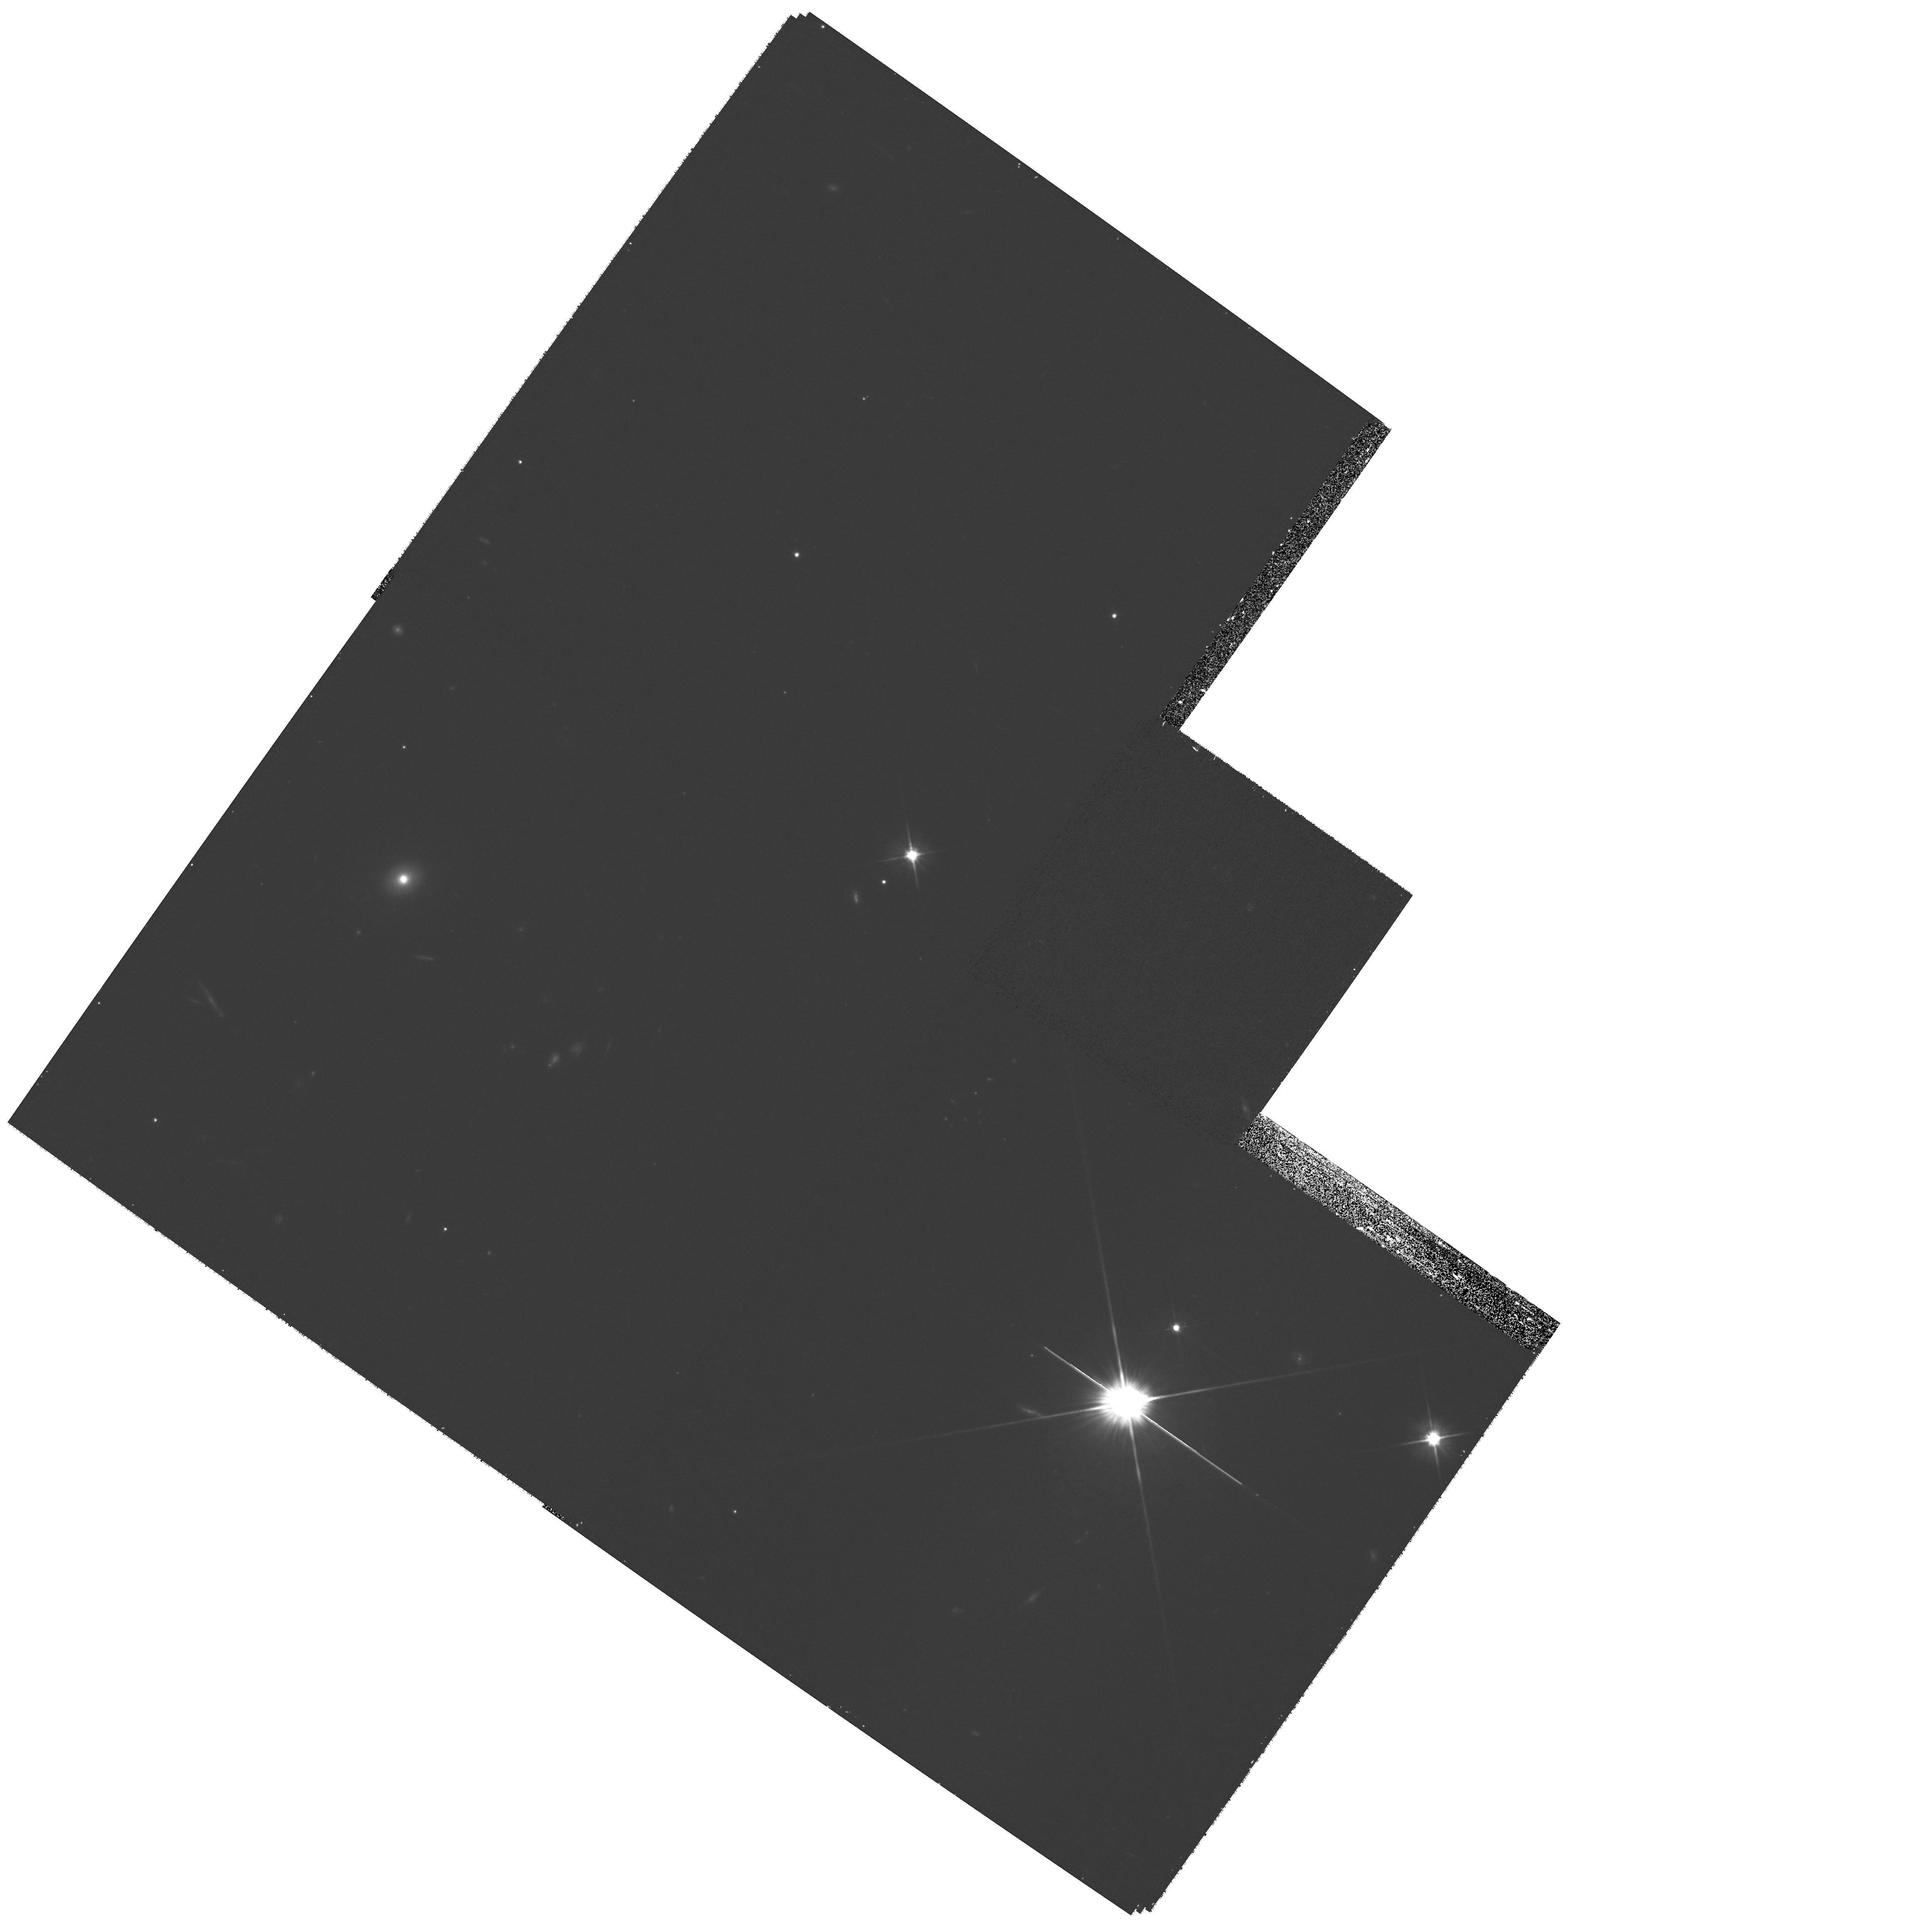
Target: SL2SJ090106-025906. Instrument: WFPC2/PC. Filter: F606W. Exposure: 20 min. Observation ID: hst_11289_34_wfpc2_pc_f606w_ua1n34

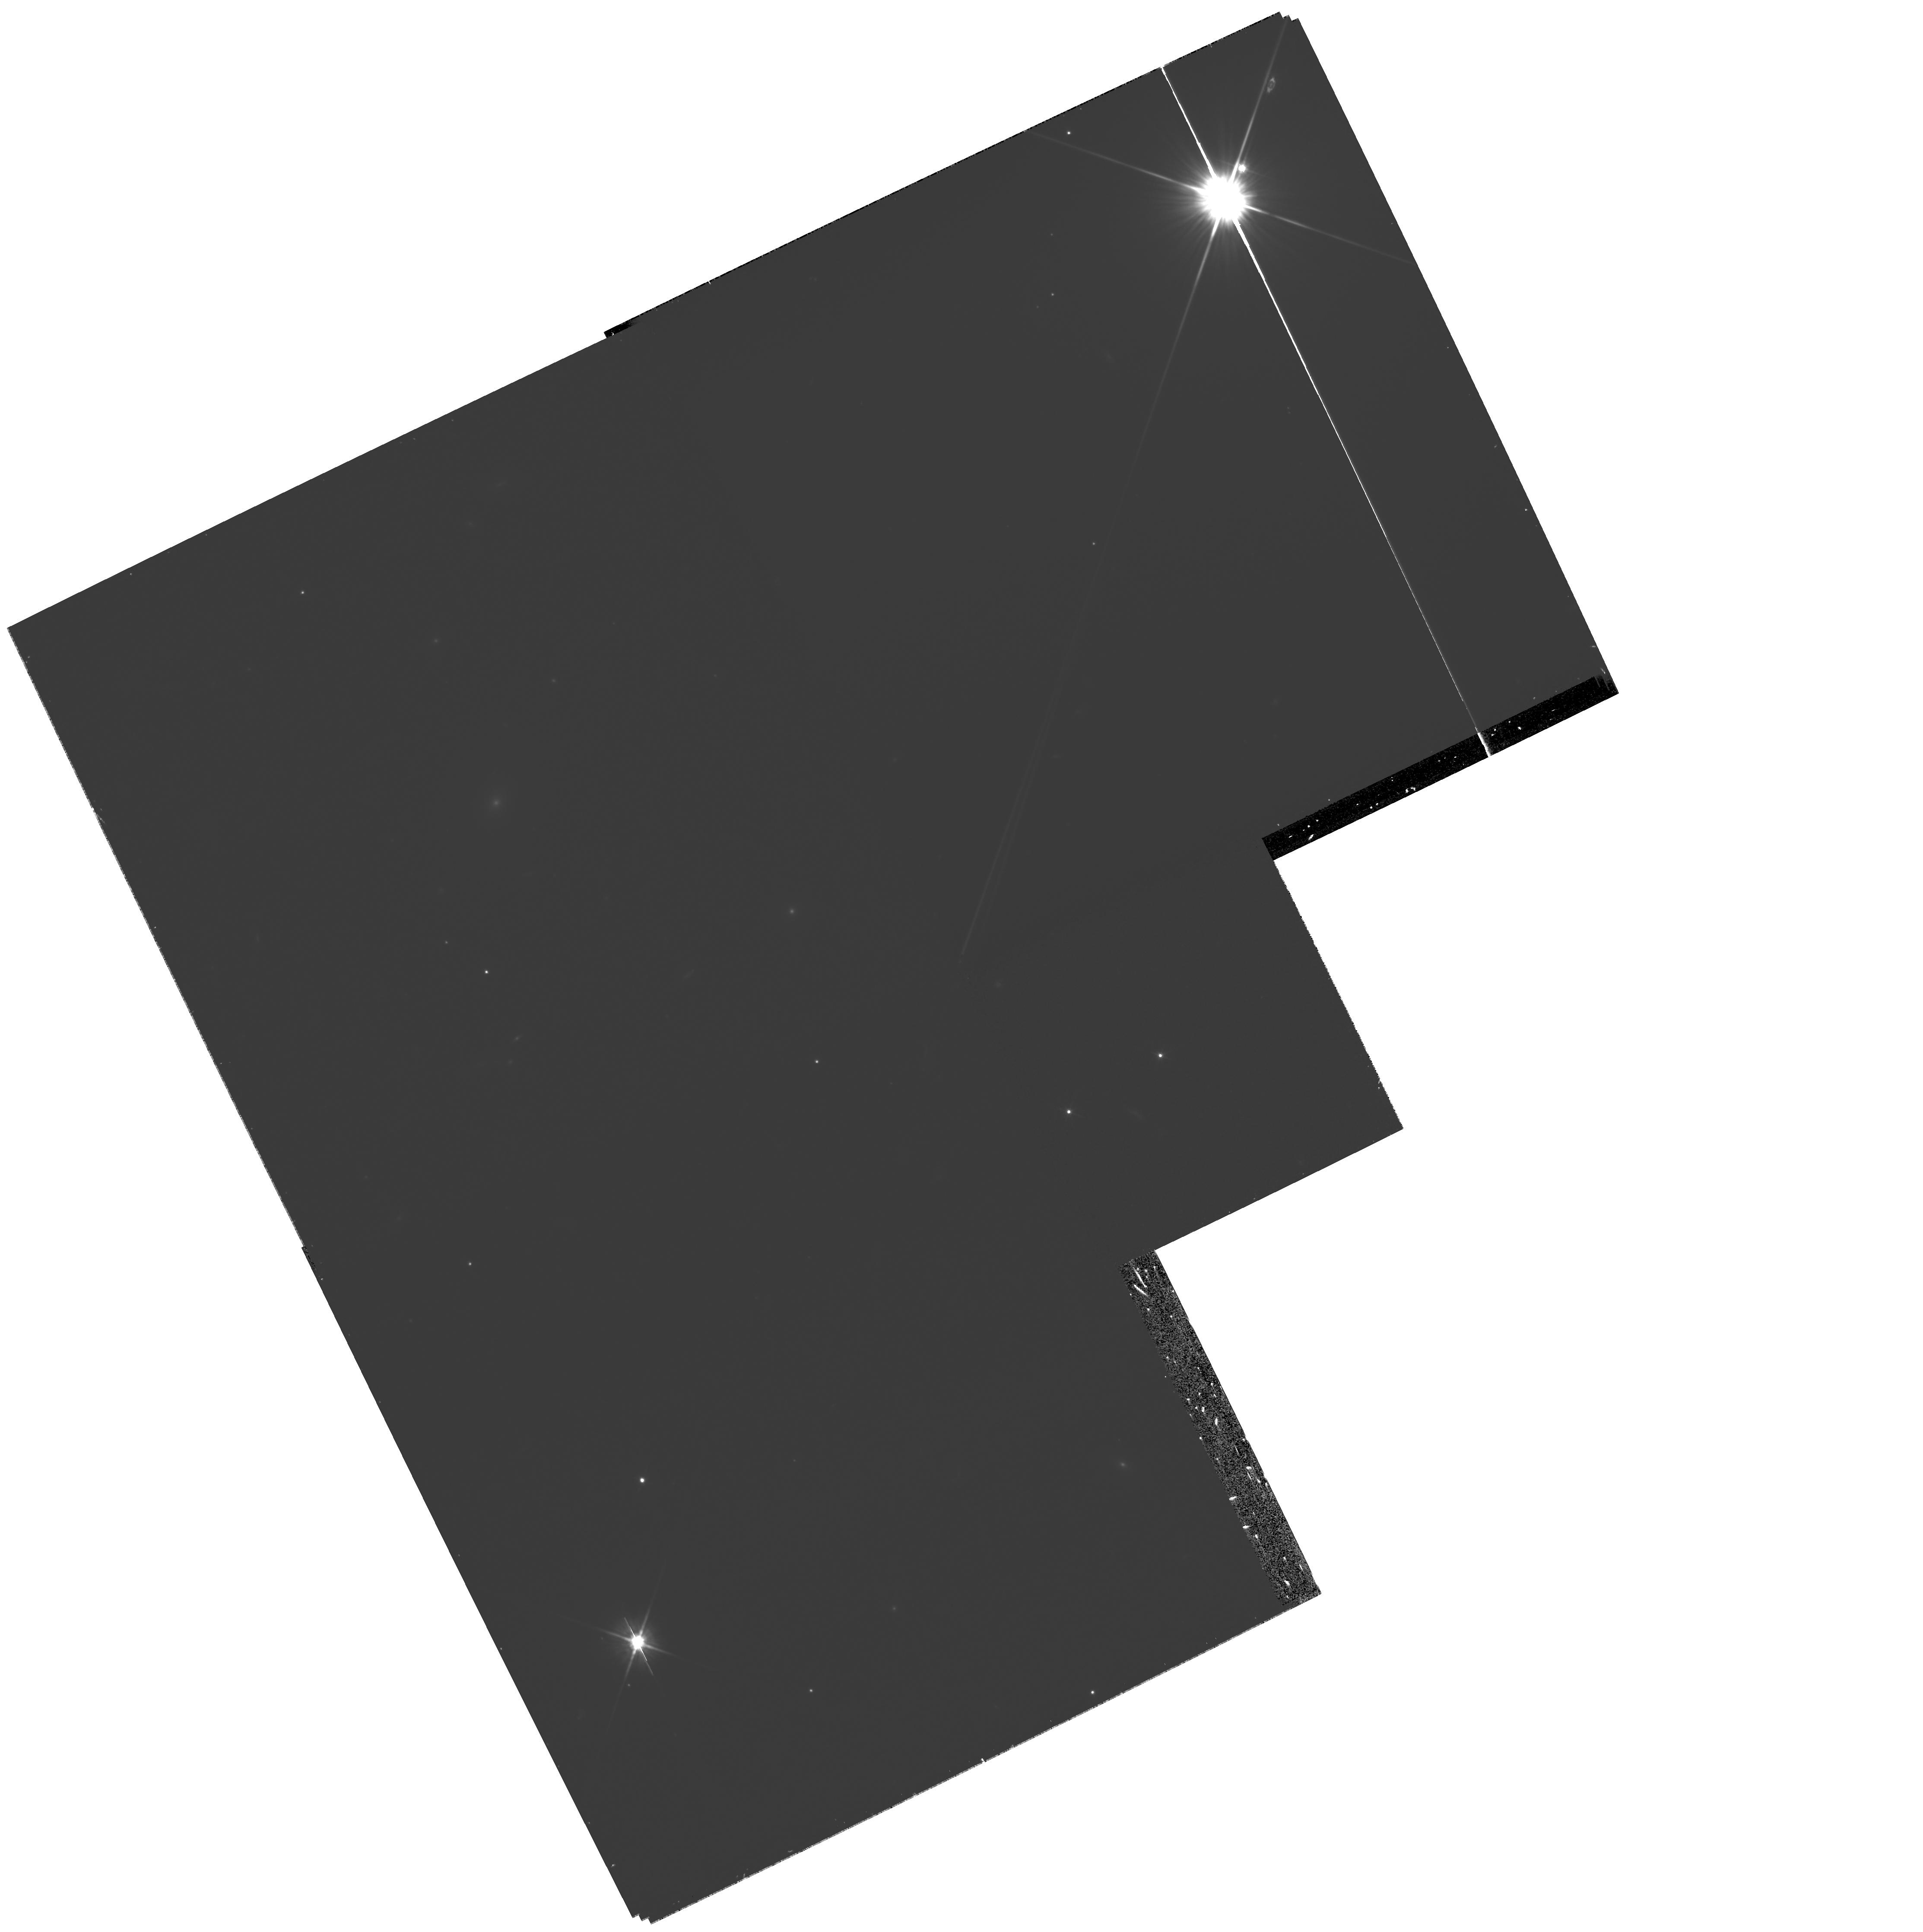
Target: SL2SJ222144-005303. Instrument: WFPC2/PC. Filter: F606W. Exposure: 20 min. Observation ID: hst_11289_45_wfpc2_pc_f606w_ua1n45

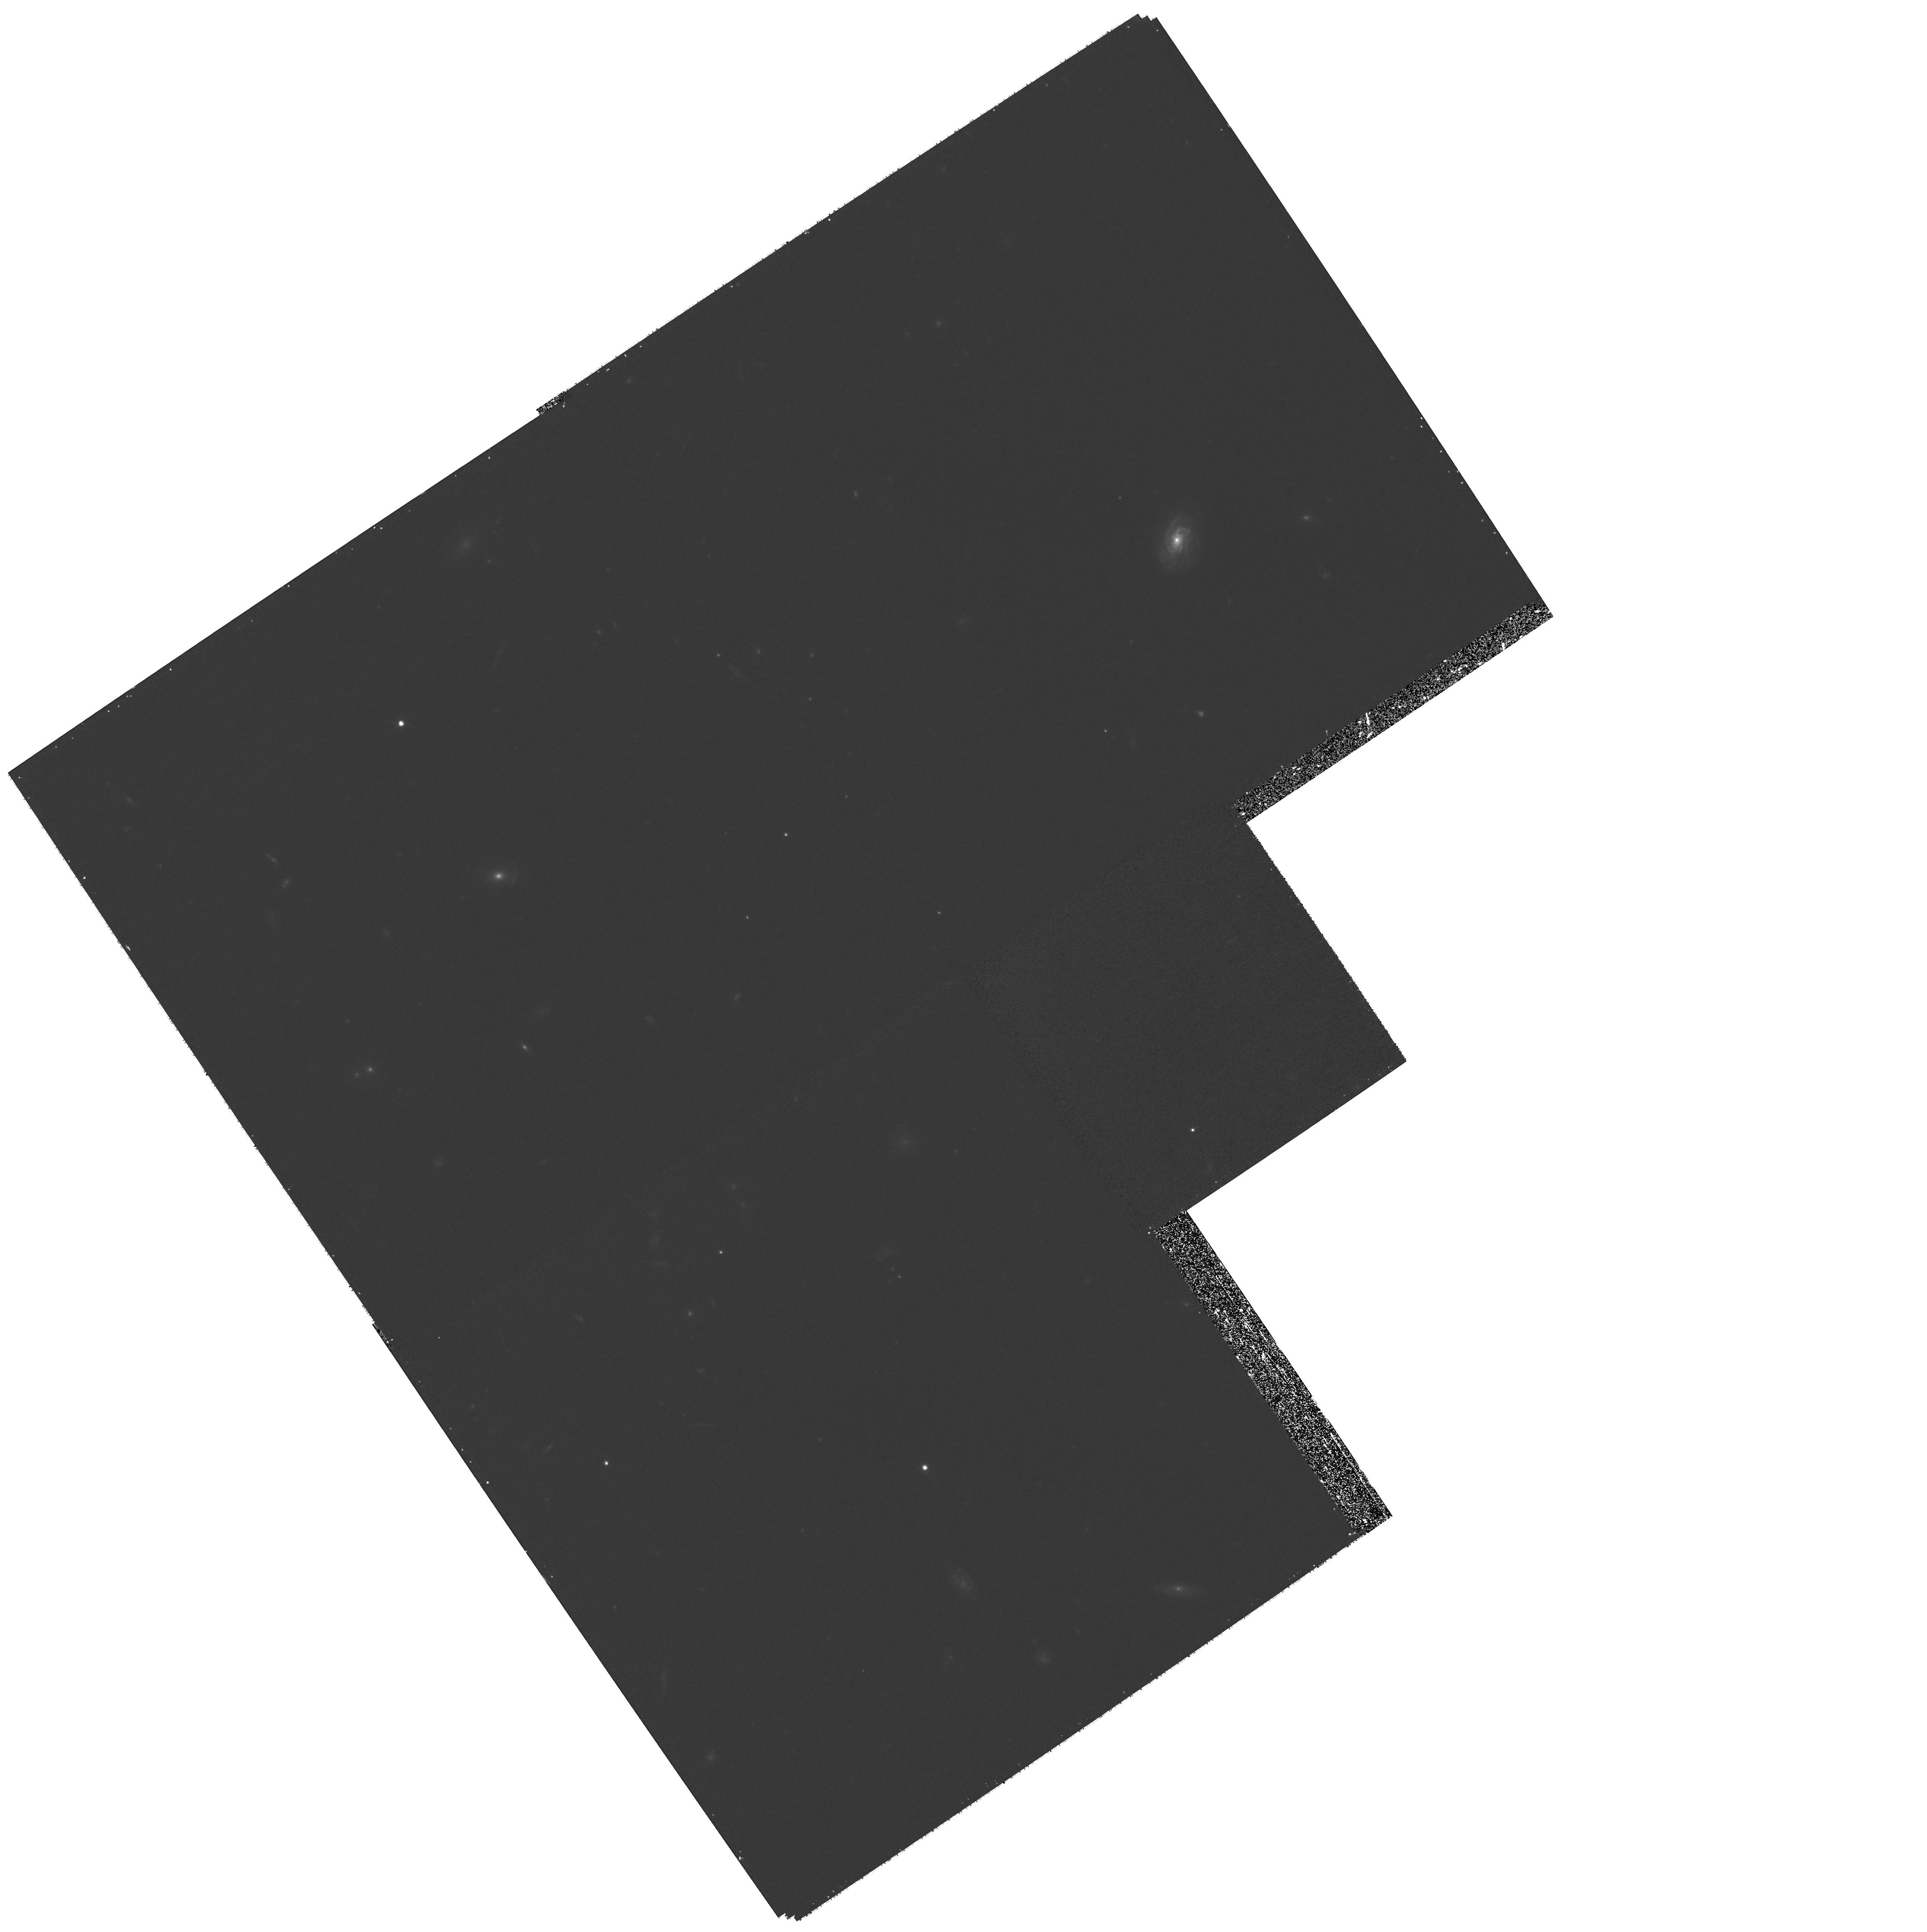
Target: SL2SJ142031+525822. Instrument: WFPC2/PC. Filter: F606W. Exposure: 20 min. Observation ID: hst_11289_92_wfpc2_pc_f606w_ua1n92

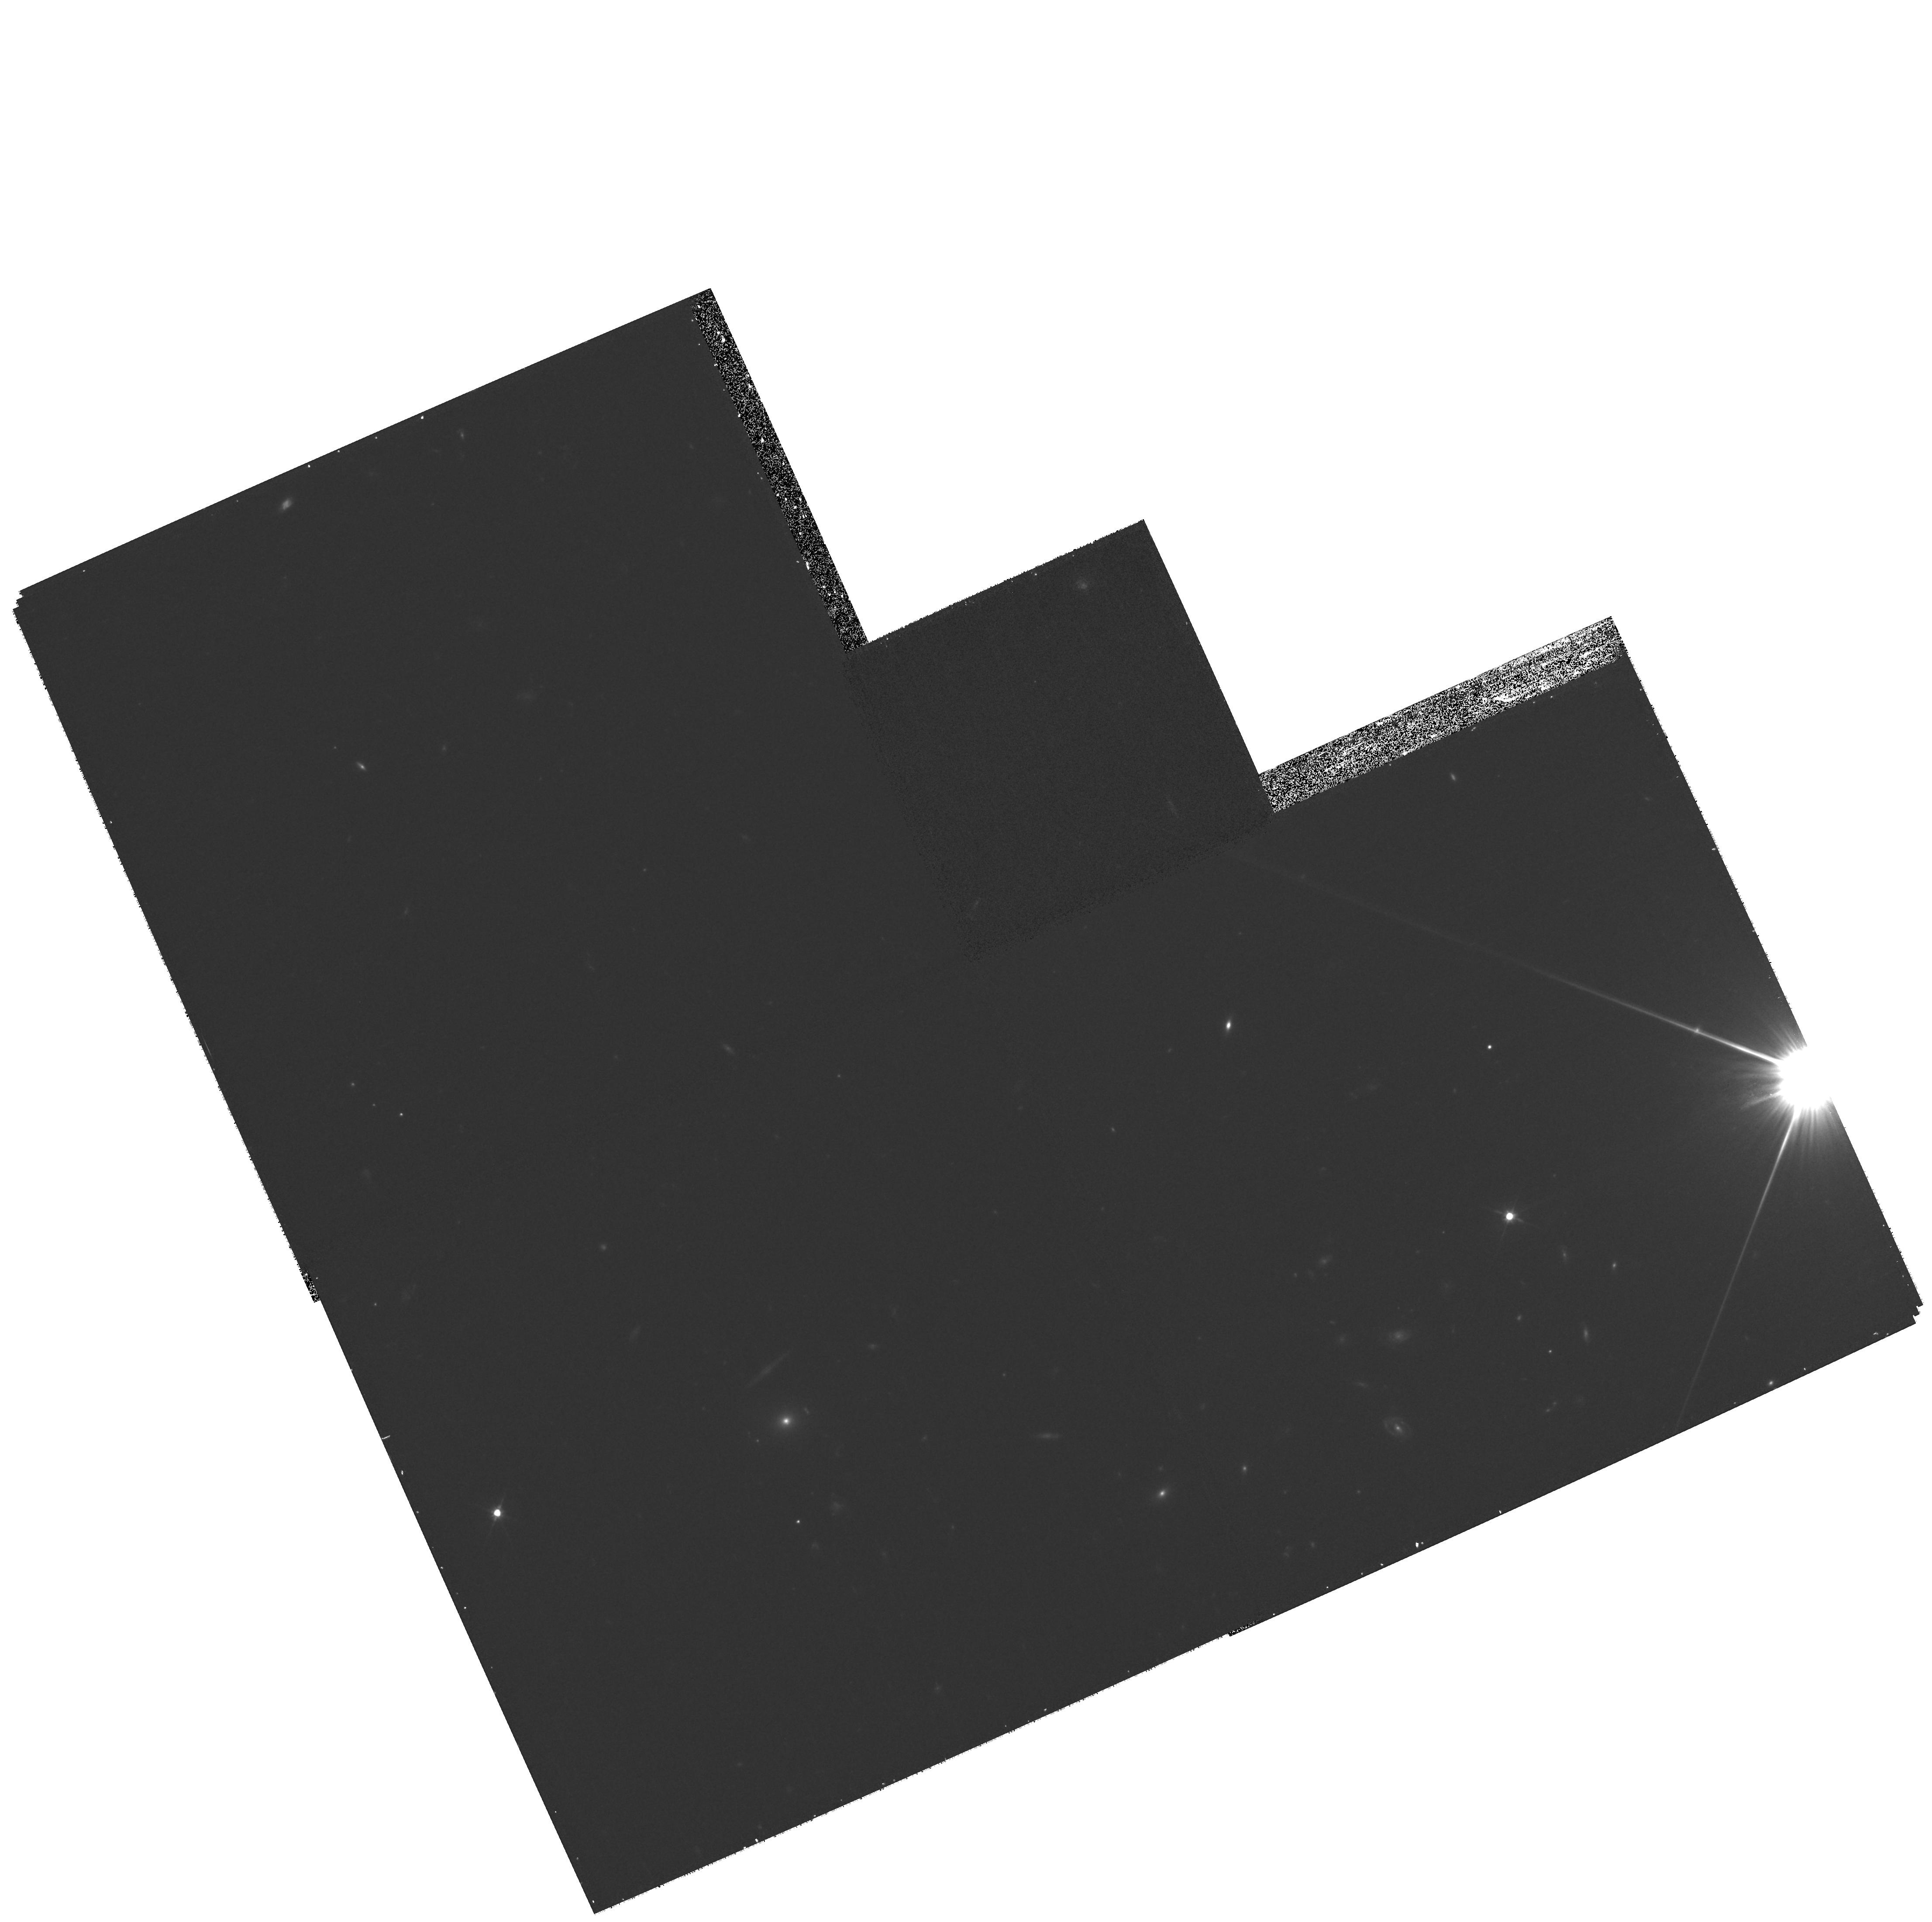
Target: SL2SJ141707+520727. Instrument: WFPC2/PC. Filter: F606W. Exposure: 20 min. Observation ID: hst_11289_1d_wfpc2_pc_f606w_ua1n1d

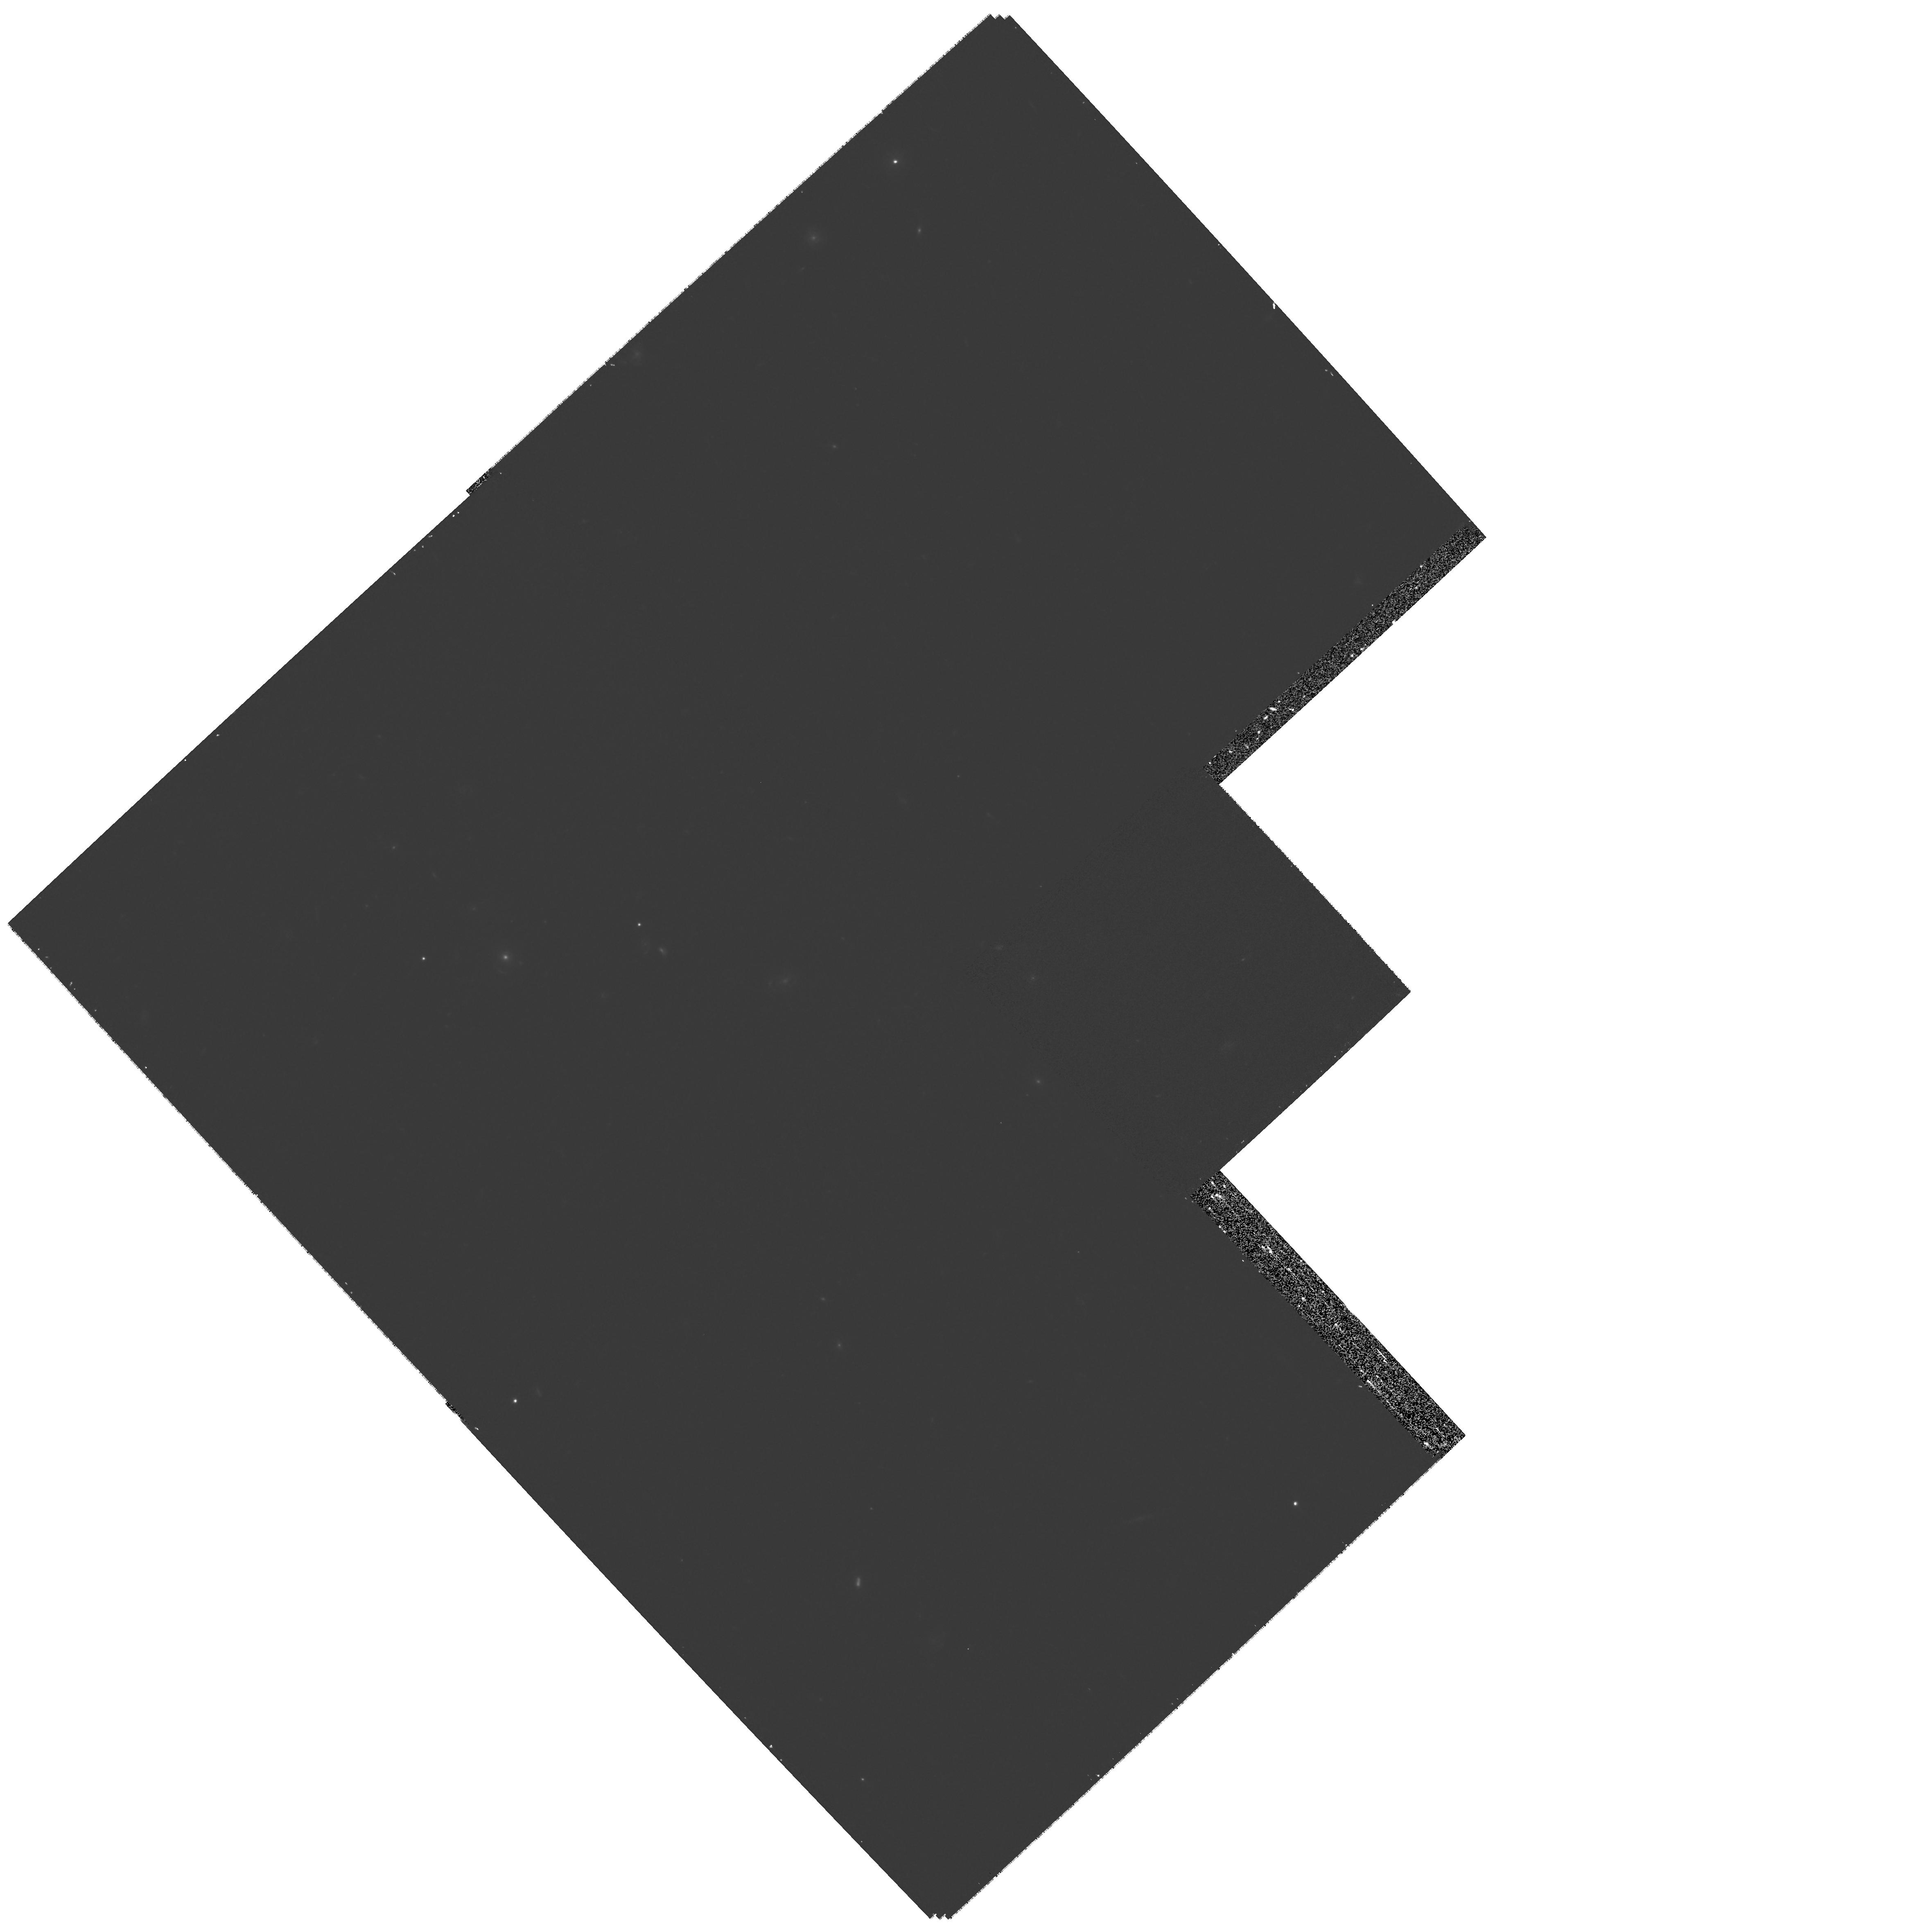
Target: SL2SJ022610-042011. Instrument: WFPC2/PC. Filter: F606W. Exposure: 20 min. Observation ID: hst_11289_31_wfpc2_pc_f606w_ua1n31

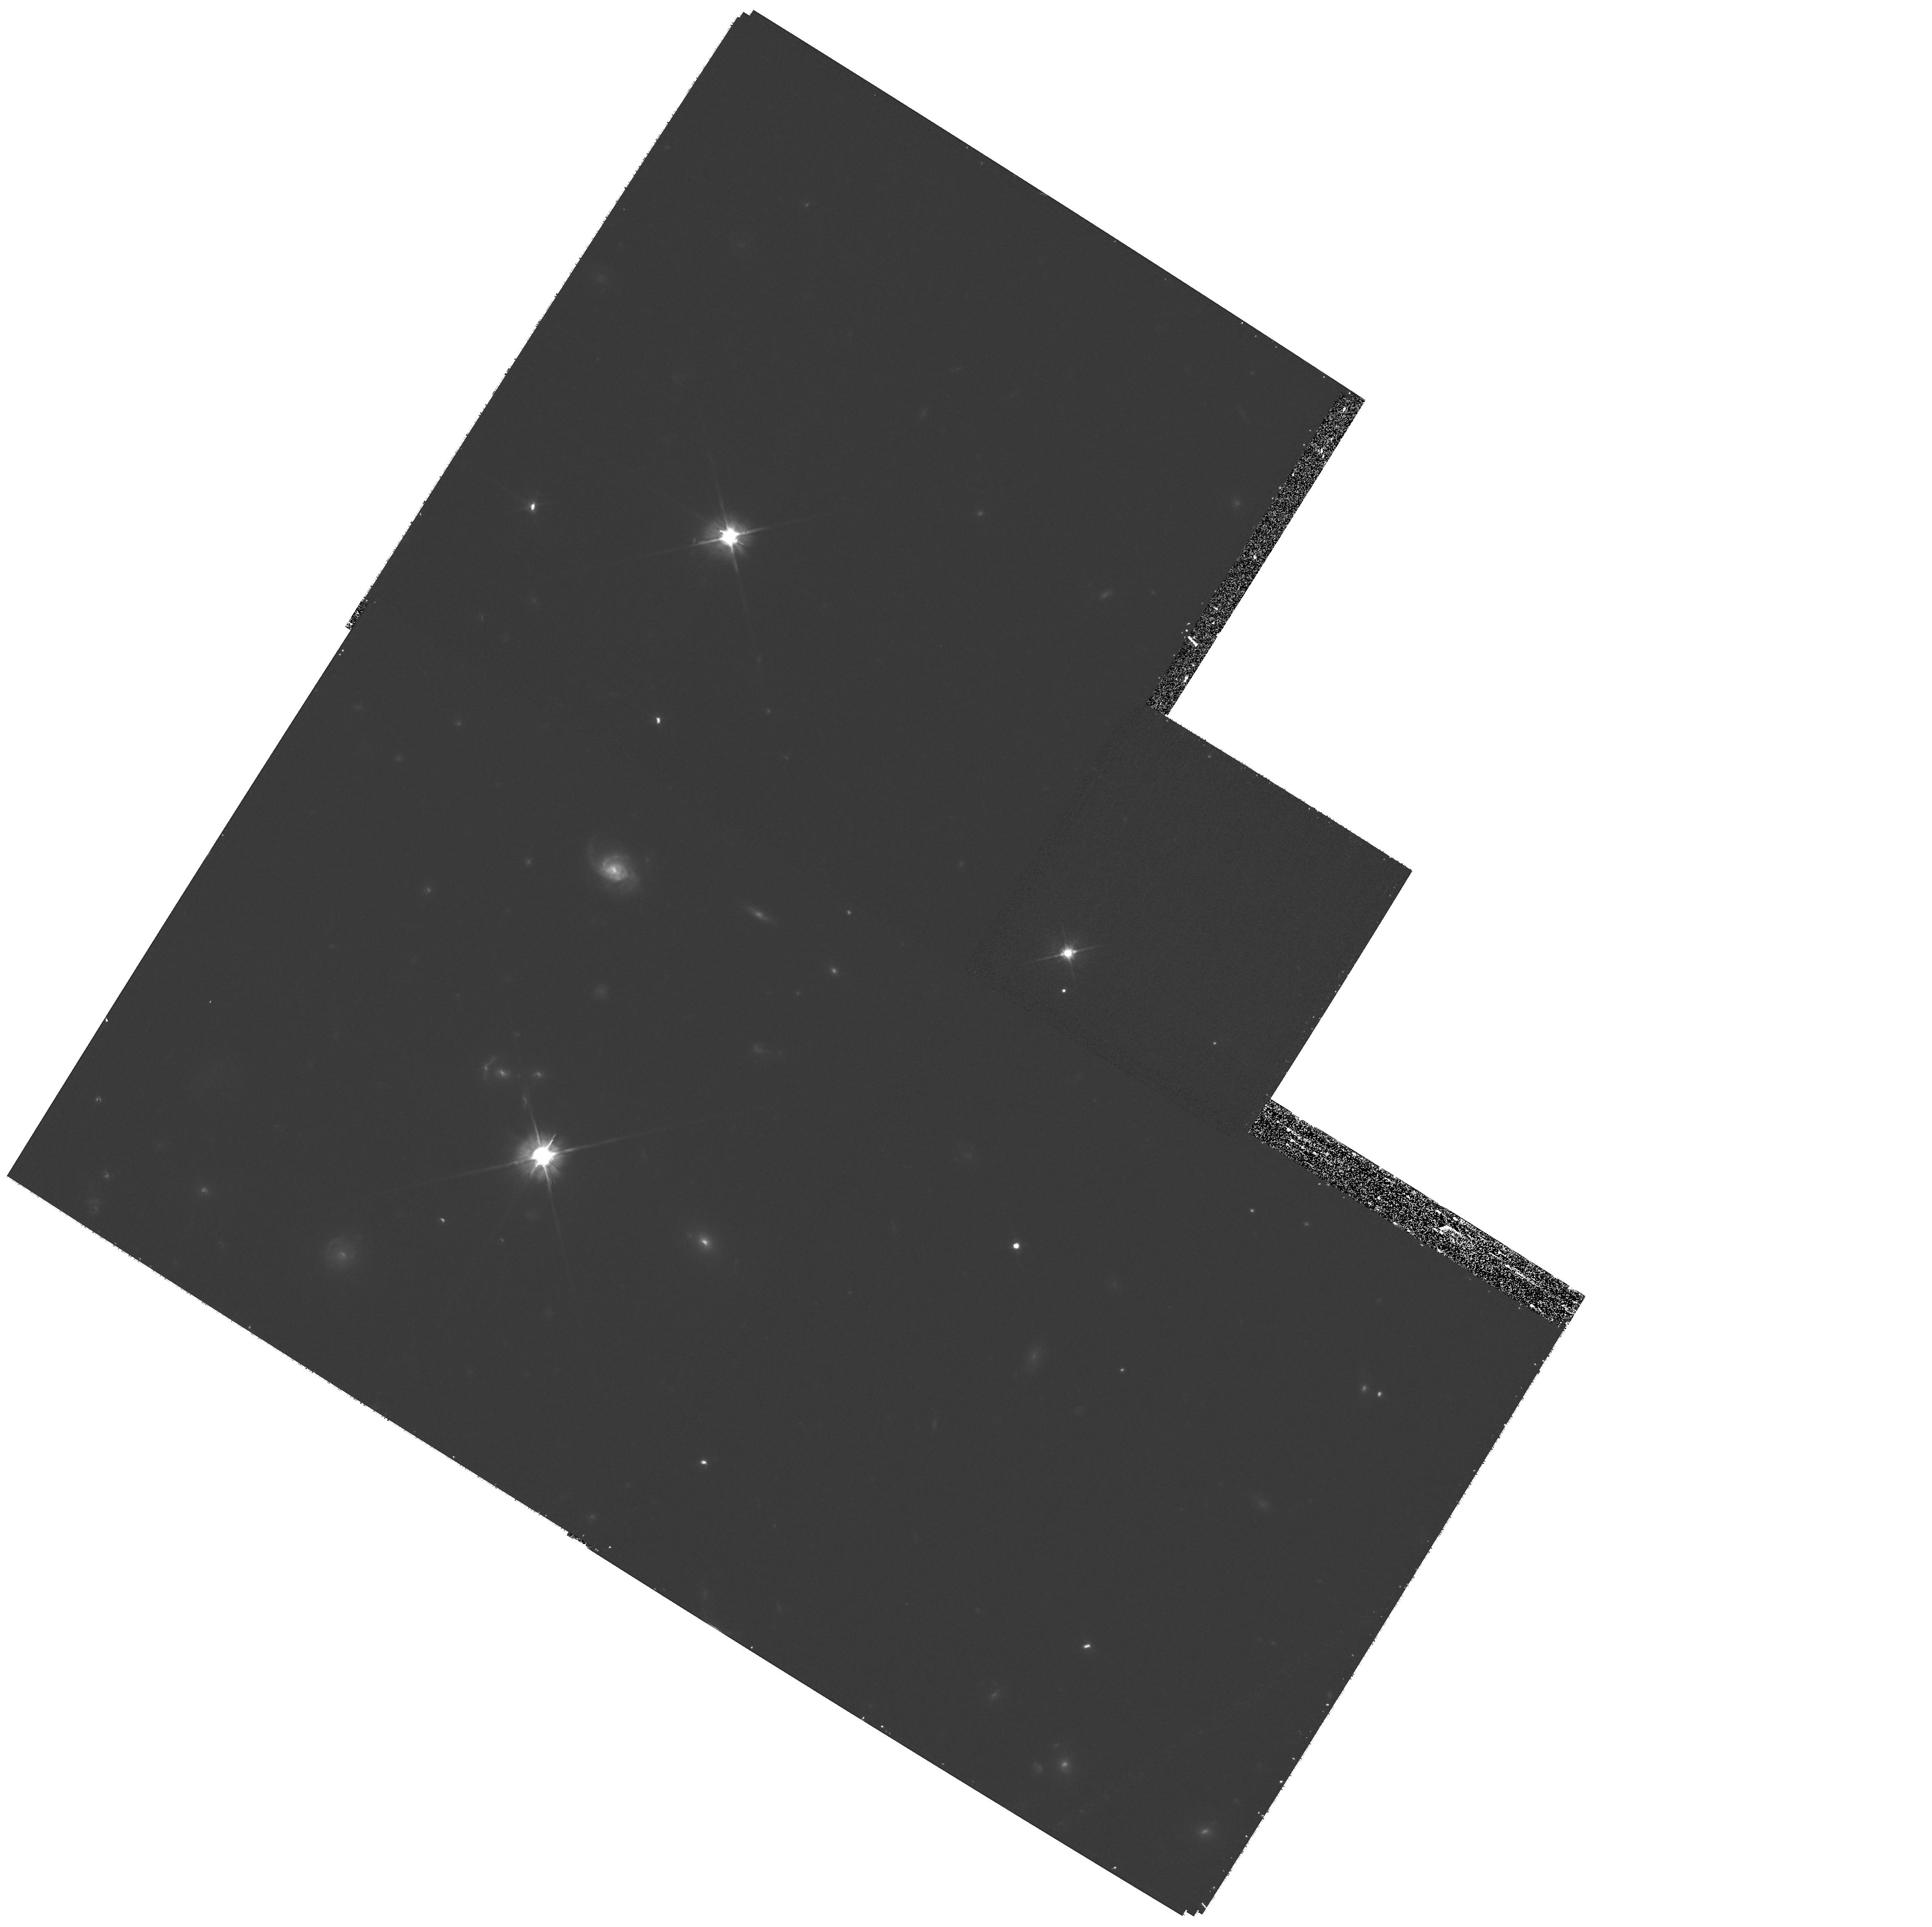
Target: SL2SJ085848-023925. Instrument: WFPC2/PC. Filter: F606W. Exposure: 20 min. Observation ID: hst_11289_0c_wfpc2_pc_f606w_ua1n0c

SL2S: The Strong Lensing Legacy Survey (PI: Kneib, Jean-Paul Richard)

Recent systematic surveys of strong galaxy-galaxy lenses (CLASS, SLACS, GOODS, etc.) are producing spectacular results for galaxy masses roughly below a transition mass M~10^13 Mo. The observed lens properties and their evolution up to z~0.2, consistent with numerical simulations, can be described by isothermal elliptical potentials. In contrast, modeling of giant arcs in X-ray luminous clusters (halo masses M >~10^13 Mo) favors NFW mass profiles, suggesting that dark matter halos are not significantly affected by baryon cooling. Until recently, lensing surveys were neither deep nor extended enough to probe the intermediate mass density regime, which is fundamental for understanding the assembly of structures. The CFHT Legacy Survey now covers 125 square degrees, and thus offers a large reservoir of strong lenses probing a large range of mass densities up to z~1. We have extracted a list of 150 strong lenses using the most recent CFHTLS data release via automated procedures. Following our first SNAPSHOT proposal in cycle 15, we propose to continue the Hubble follow-up targeting a larger list of 130 lensing candidates. These are intermediate mass range candidates (between galaxies and clusters) that are selected in the redshift range of 0.2-1 with no a priori X-ray selection. The HST resolution is necessary for confirming the lensing candidates, accurate modeling of the lenses, and probing the total mass concentration in galaxy groups up to z~1 with the largest unbiased sample available to date.